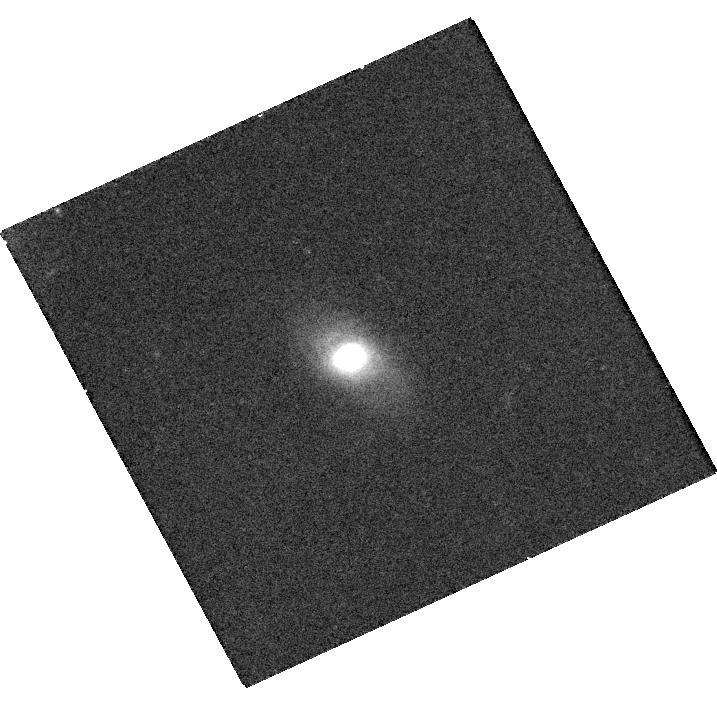
Target: IPTF16GEU
Instrument: WFC3/UVIS
Filter: F814W
Exposure: 20 min
Observation ID: hst_15276_01_wfc3_uvis_f814w_idfp01

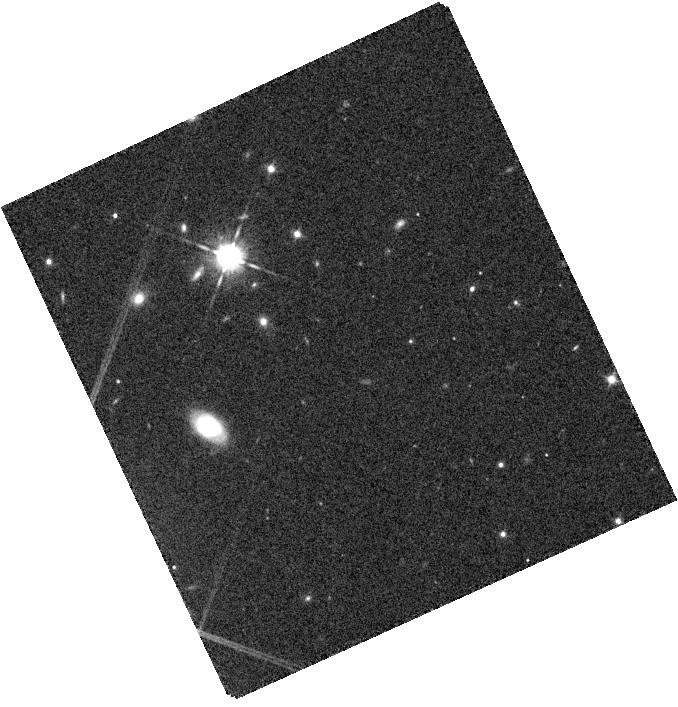
Target: IPTF16GEU
Instrument: WFC3/IR
Filter: F105W
Exposure: 8 min
Observation ID: hst_15276_01_wfc3_ir_f105w_idfp01

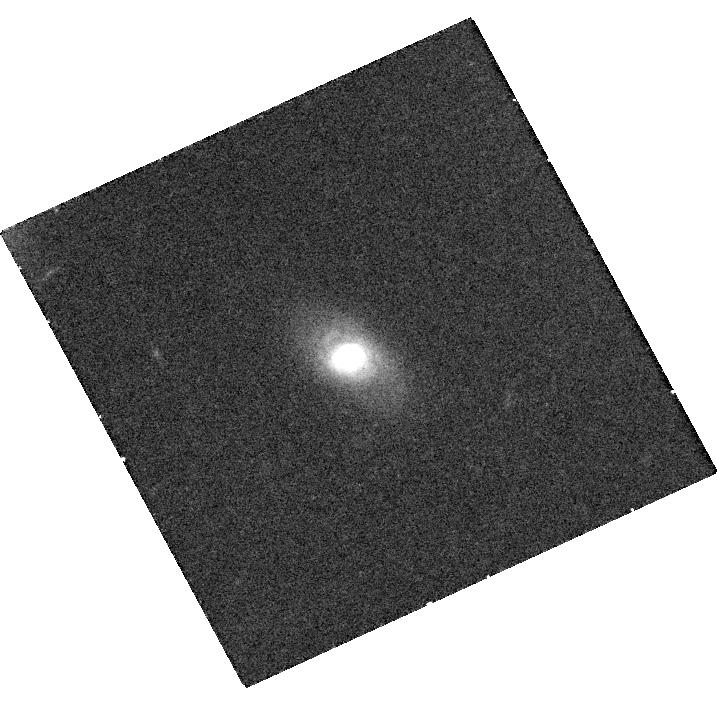
Target: IPTF16GEU
Instrument: WFC3/UVIS
Filter: F625W
Exposure: 27 min
Observation ID: hst_15276_01_wfc3_uvis_f625w_idfp01

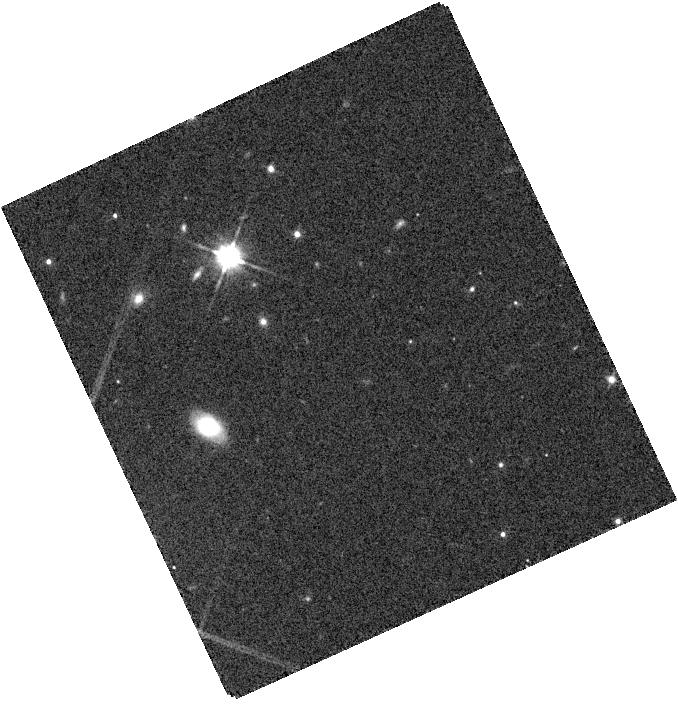
Target: IPTF16GEU
Instrument: WFC3/IR
Filter: F110W
Exposure: 2 min
Observation ID: hst_15276_01_wfc3_ir_f110w_idfp01

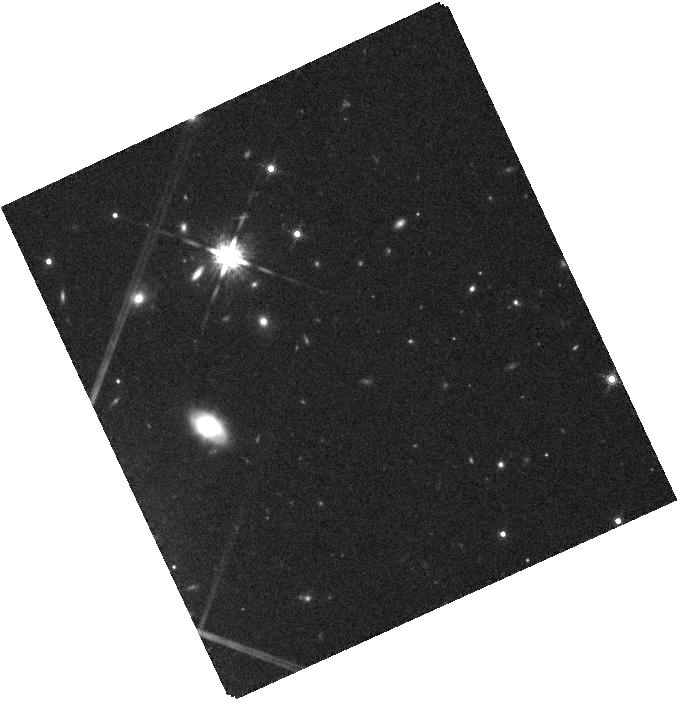
Target: IPTF16GEU
Instrument: WFC3/IR
Filter: F160W
Exposure: 16 min
Observation ID: hst_15276_01_wfc3_ir_f160w_idfp01

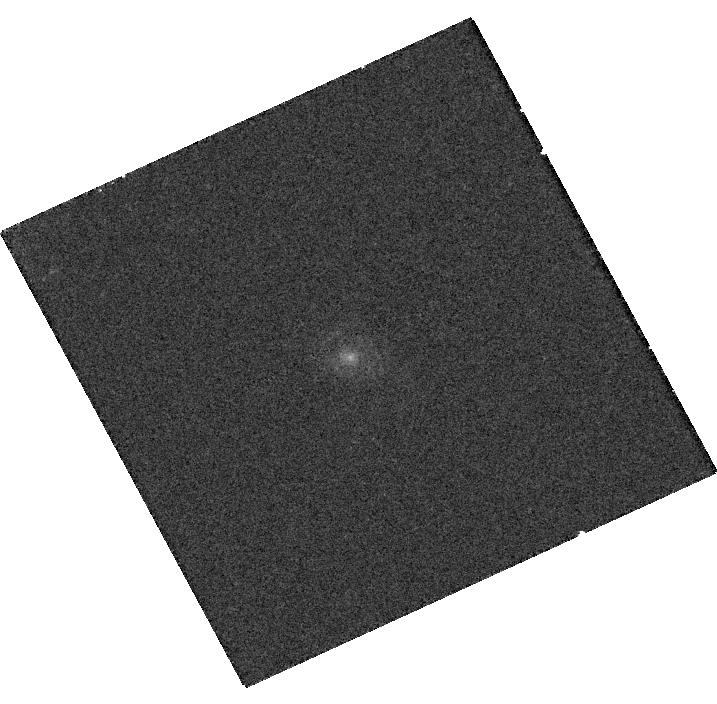
Target: IPTF16GEU
Instrument: WFC3/UVIS
Filter: F390W
Exposure: 24 min
Observation ID: hst_15276_01_wfc3_uvis_f390w_idfp01

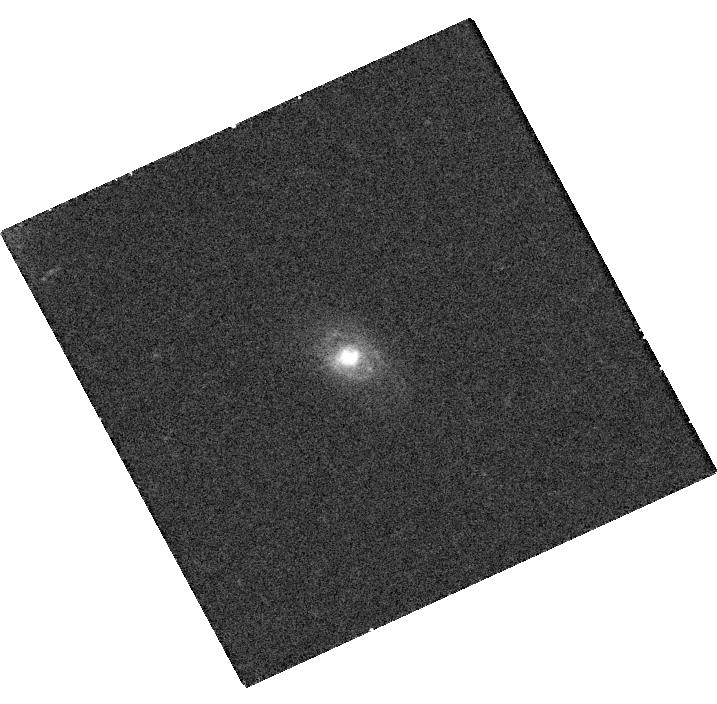
Target: IPTF16GEU
Instrument: WFC3/UVIS
Filter: F475W
Exposure: 25 min
Observation ID: hst_15276_01_wfc3_uvis_f475w_idfp01

The lens and host galaxy of the multiply-imaged gravitationally lensed SNIa iPTF16geu (PI: Goobar, Ariel)

We request HST observations of the host galaxy and the lens of the gravitationally lensed multiply-imaged Type Ia SN iPTF16geu. These observations are required to accomplish the science outlined in the successful DD proposal of this target in Cycle 24. Since the SN will have faded by over 6 magnitudes, the Cycle 25 images will serve as references, needed to accurately measure the fluxes of the SN images through the 7 HST bands used in Cycle 24. The combined data-set will yield a precise estimate of the lensing magnification, including corrections for extinction of the SN light by dust grains in the host galaxy and in the intervening lensing galaxy. Time-delay measurements between the host galaxy subtracted SN images will be used to measure the Hubble constant.